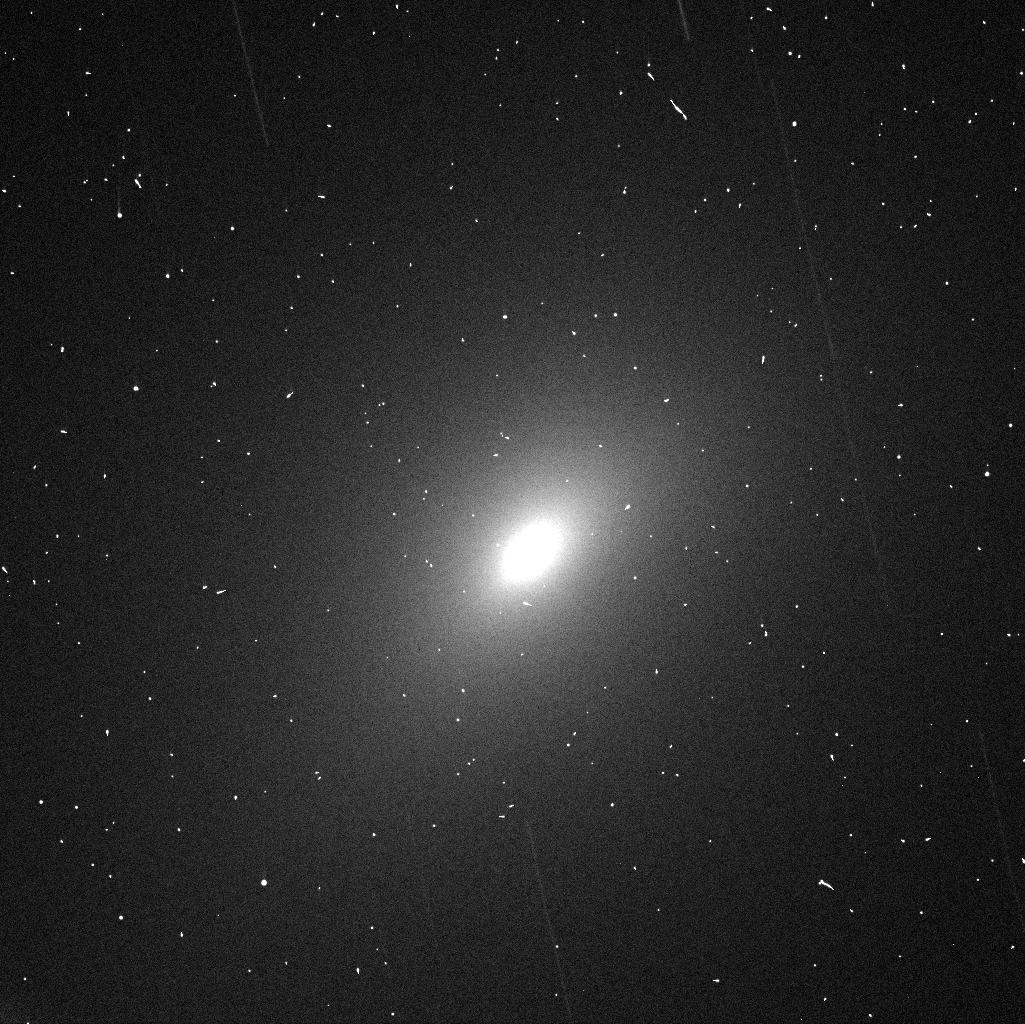
Target: 252P-3
Instrument: WFC3/UVIS
Filter: F625W
Exposure: 1 min
Observation ID: icvbb2emq

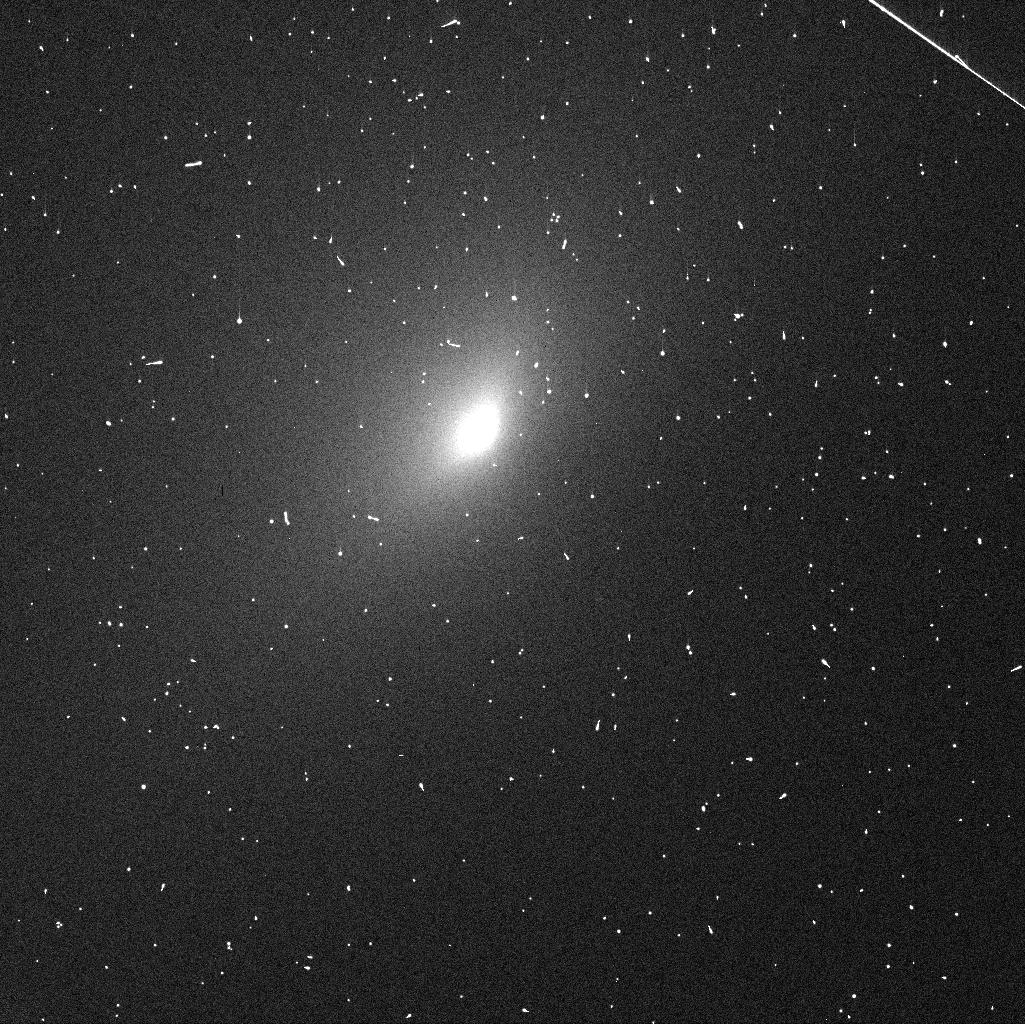
Target: 252P-1
Instrument: WFC3/UVIS
Filter: F625W
Exposure: 1 min
Observation ID: icvb12csq

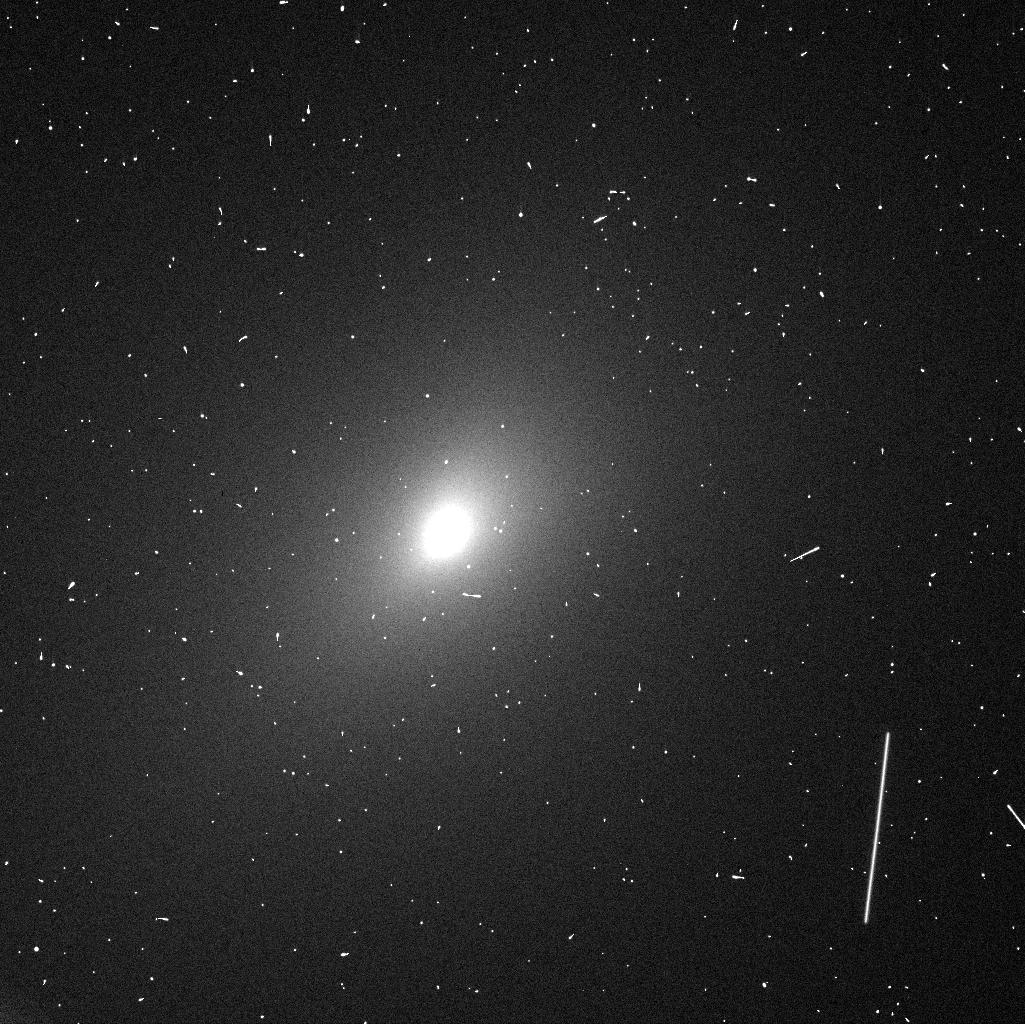
Target: 252P-3
Instrument: WFC3/UVIS
Filter: F555W
Exposure: 1 min
Observation ID: icvbb4g2q

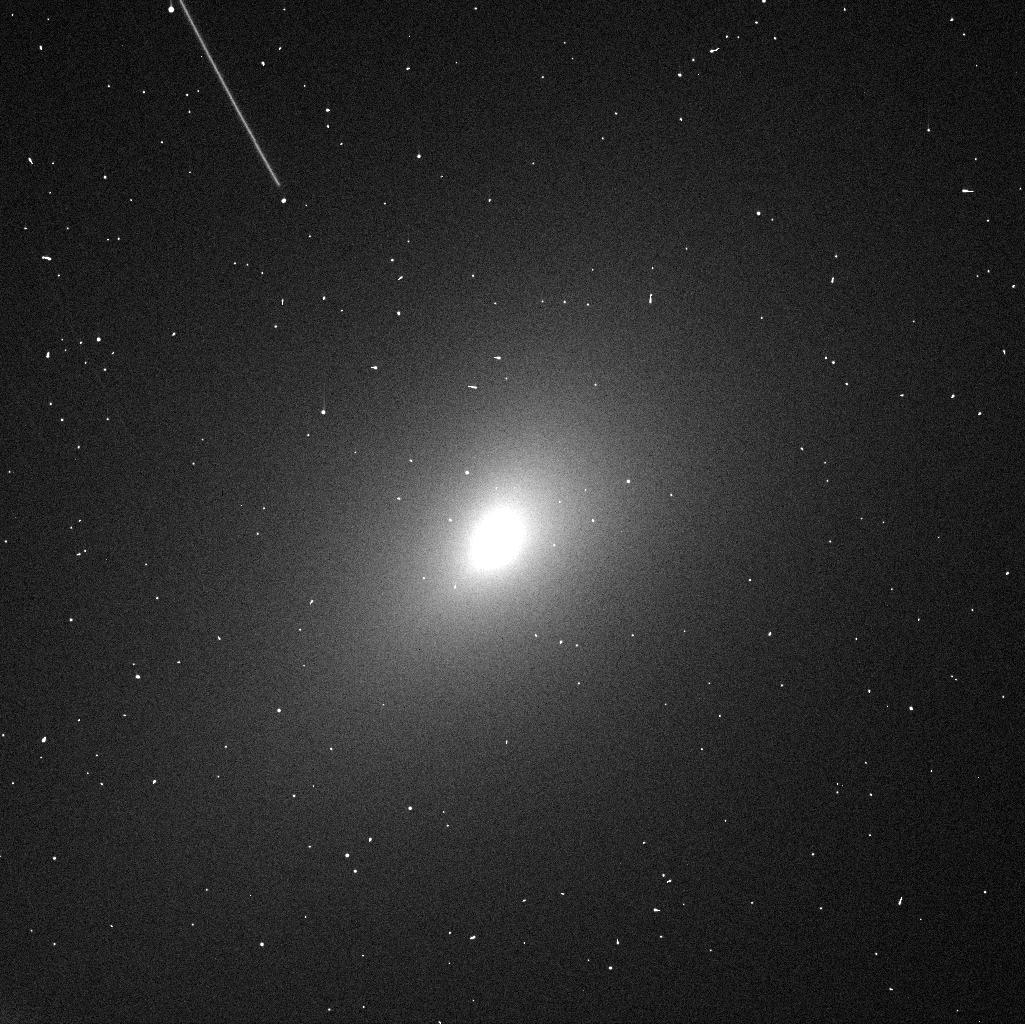
Target: 252P-3
Instrument: WFC3/UVIS
Filter: F625W
Exposure: 1 min
Observation ID: icvbb4fsq

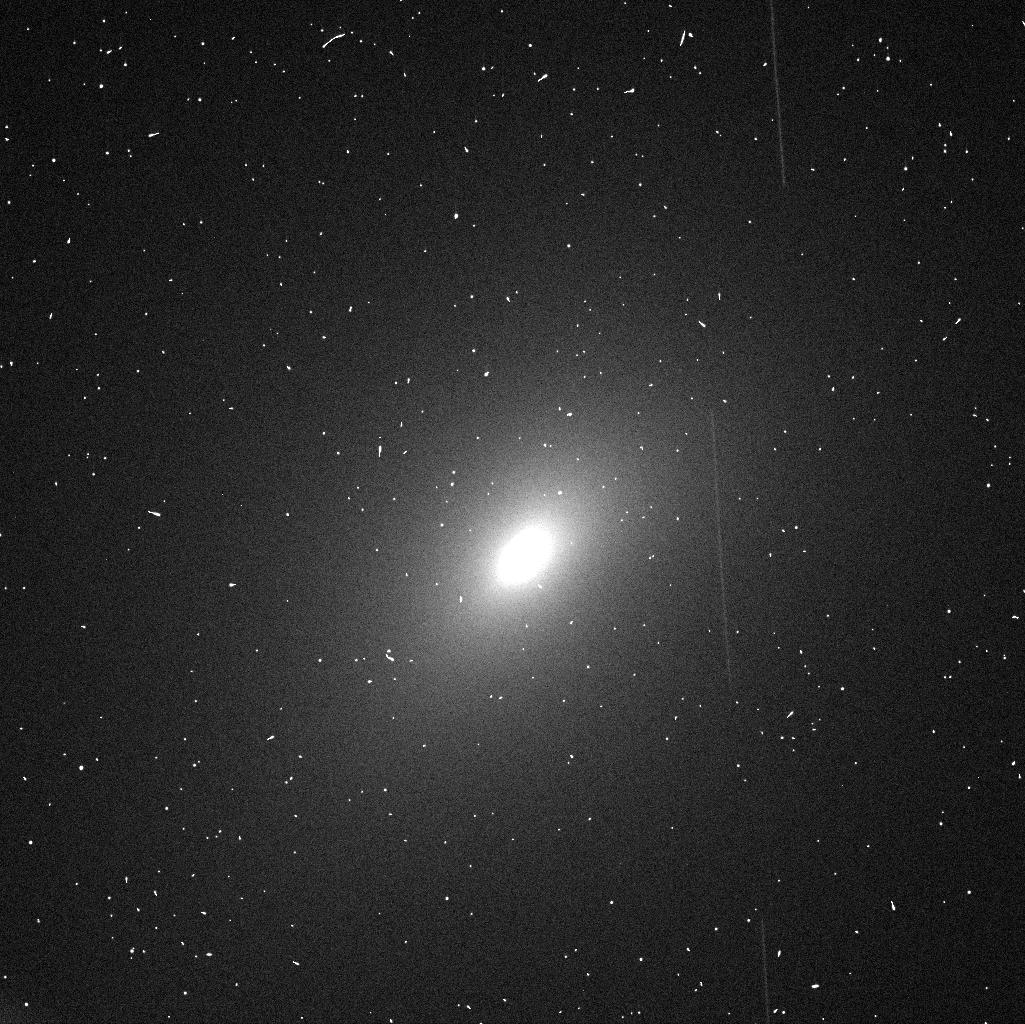
Target: 252P-3
Instrument: WFC3/UVIS
Filter: F555W
Exposure: 1 min
Observation ID: icvbb2epq

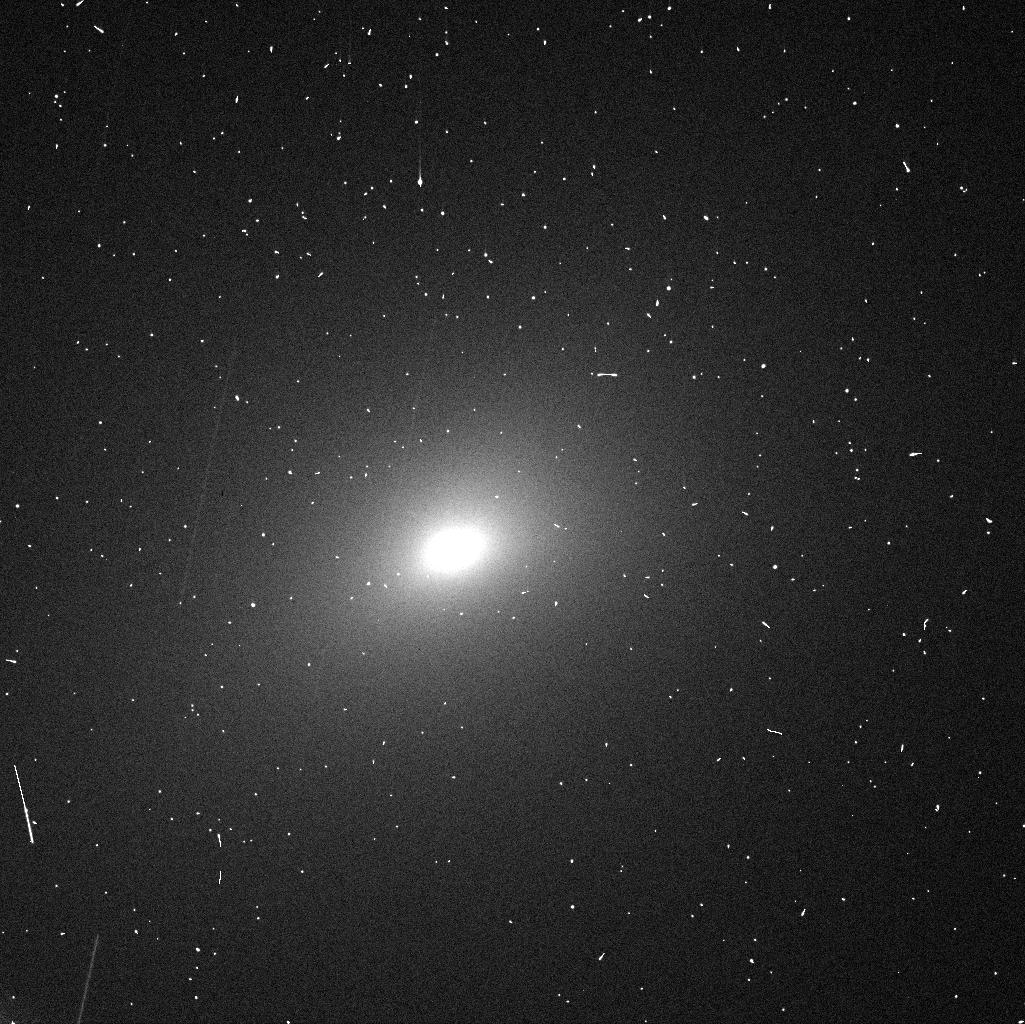
Target: 252P-3
Instrument: WFC3/UVIS
Filter: F555W
Exposure: 1 min
Observation ID: icvbb5h1q

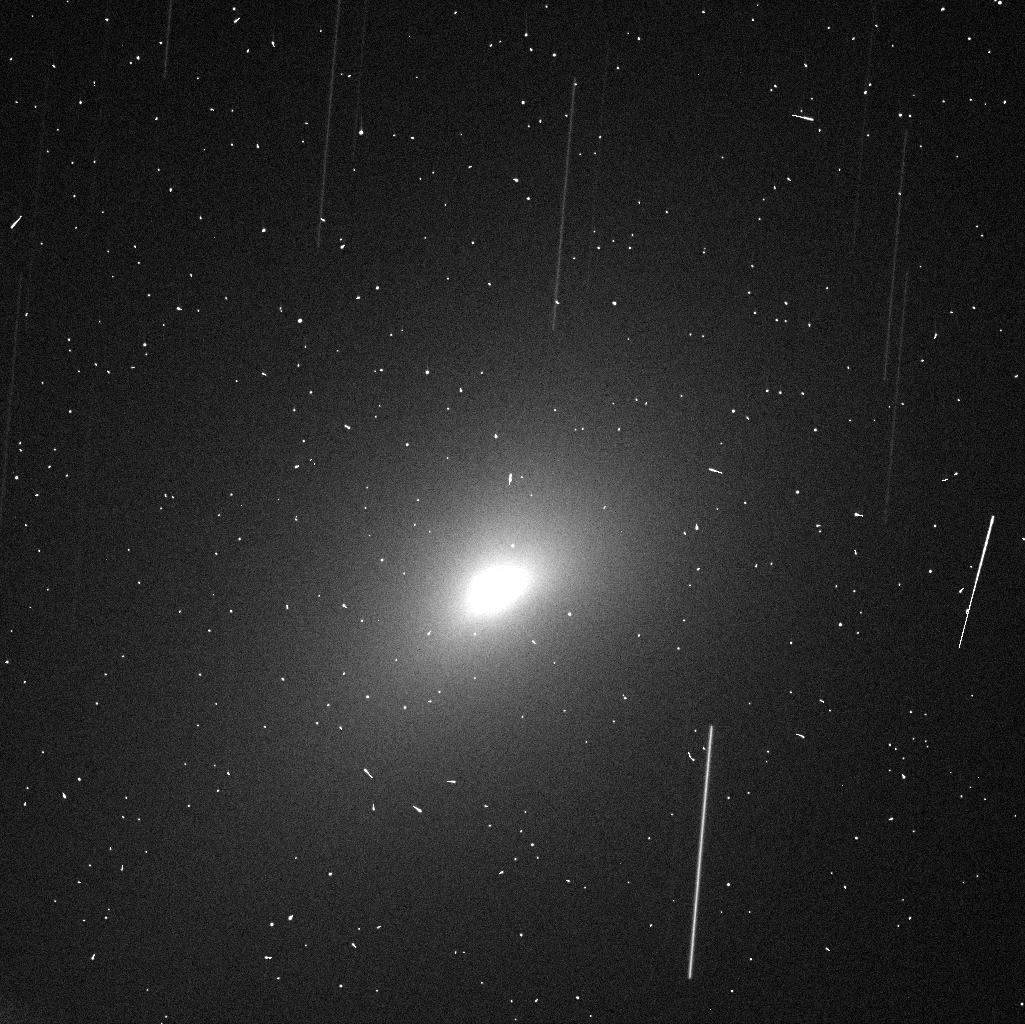
Target: 252P-3
Instrument: WFC3/UVIS
Filter: F625W
Exposure: 1 min
Observation ID: icvbb1ebq

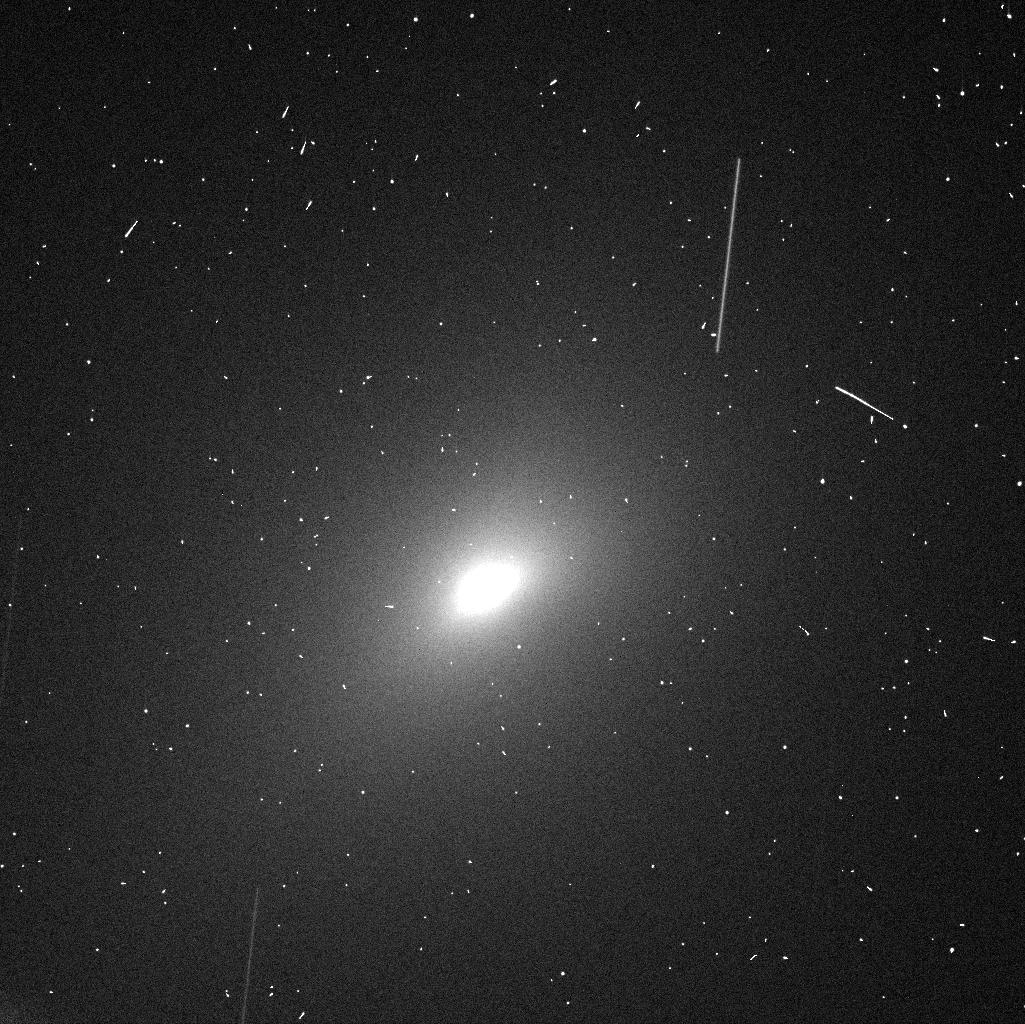
Target: 252P-3
Instrument: WFC3/UVIS
Filter: F555W
Exposure: 1 min
Observation ID: icvbb1edq

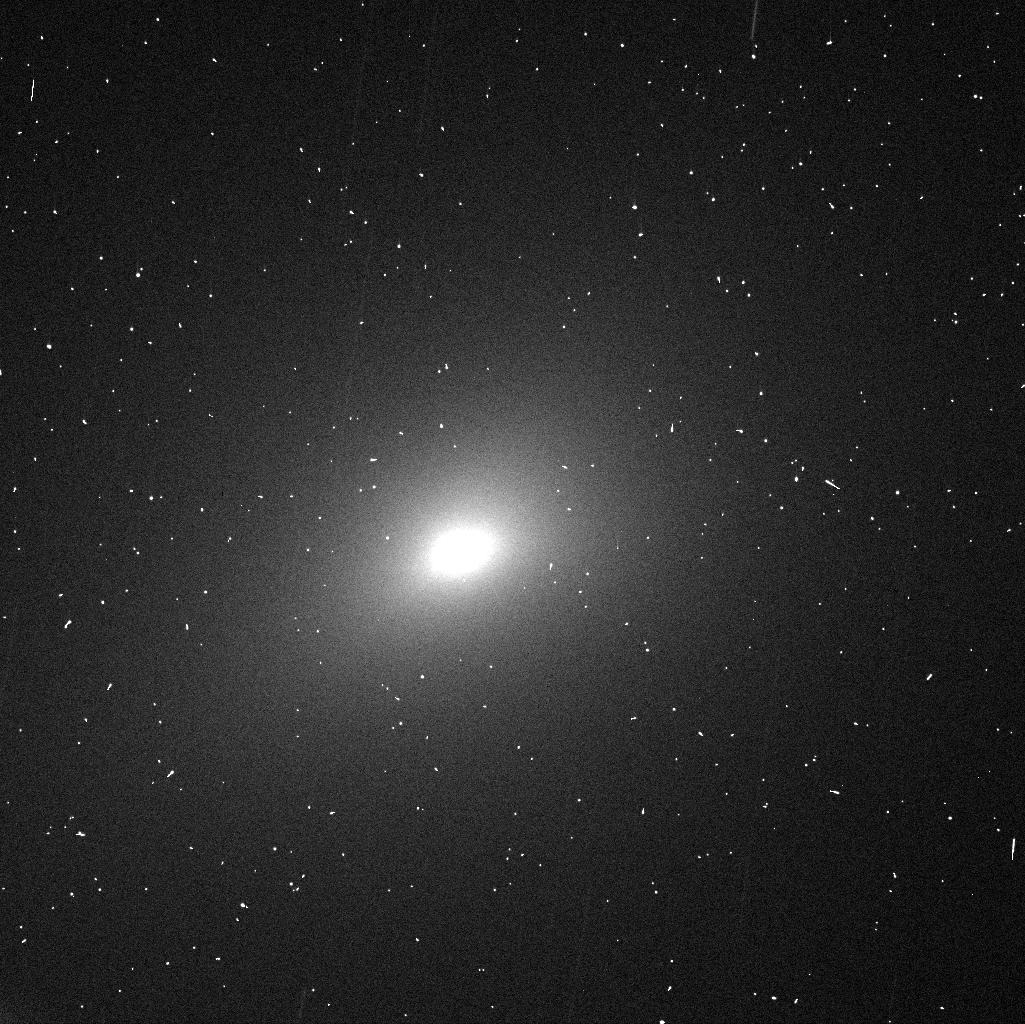
Target: 252P-3
Instrument: WFC3/UVIS
Filter: F625W
Exposure: 1 min
Observation ID: icvbb5h0q

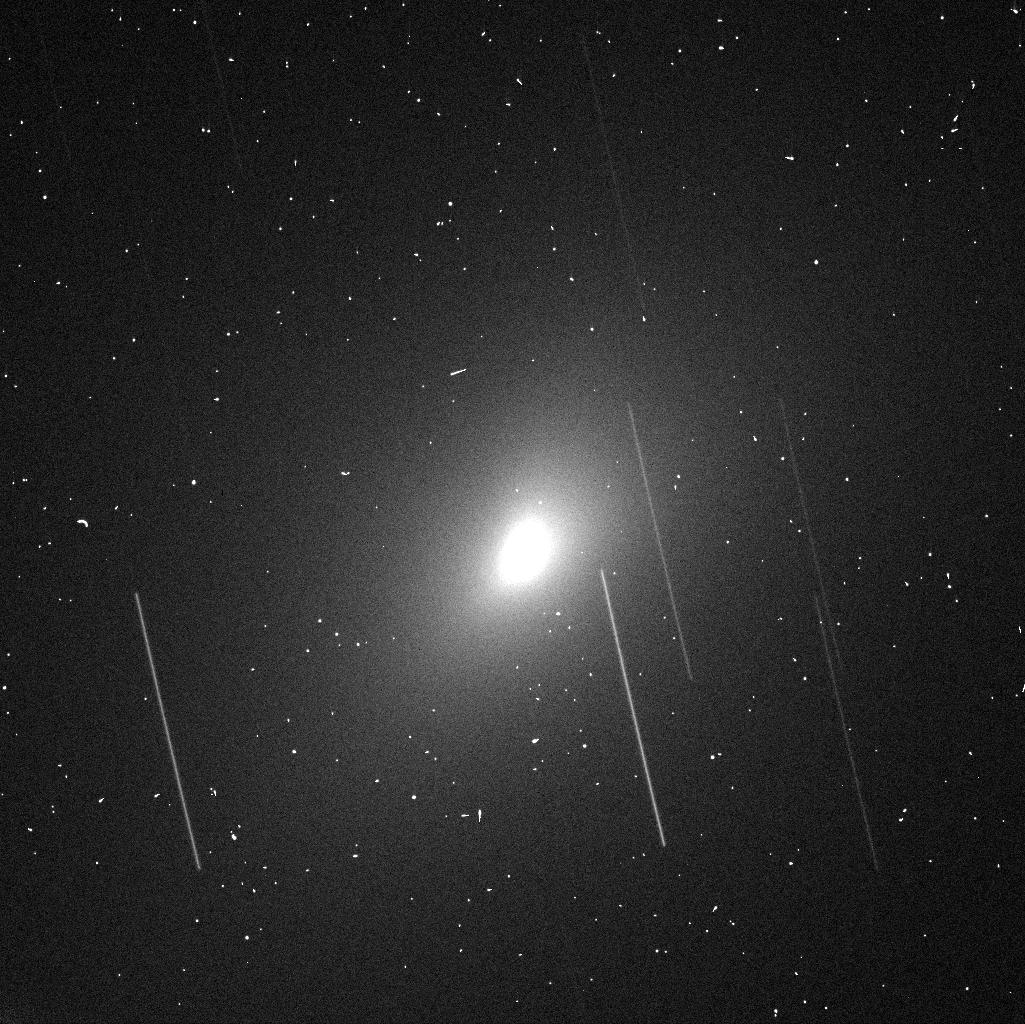
Target: 252P-3
Instrument: WFC3/UVIS
Filter: F625W
Exposure: 1 min
Observation ID: icvbb3f4q

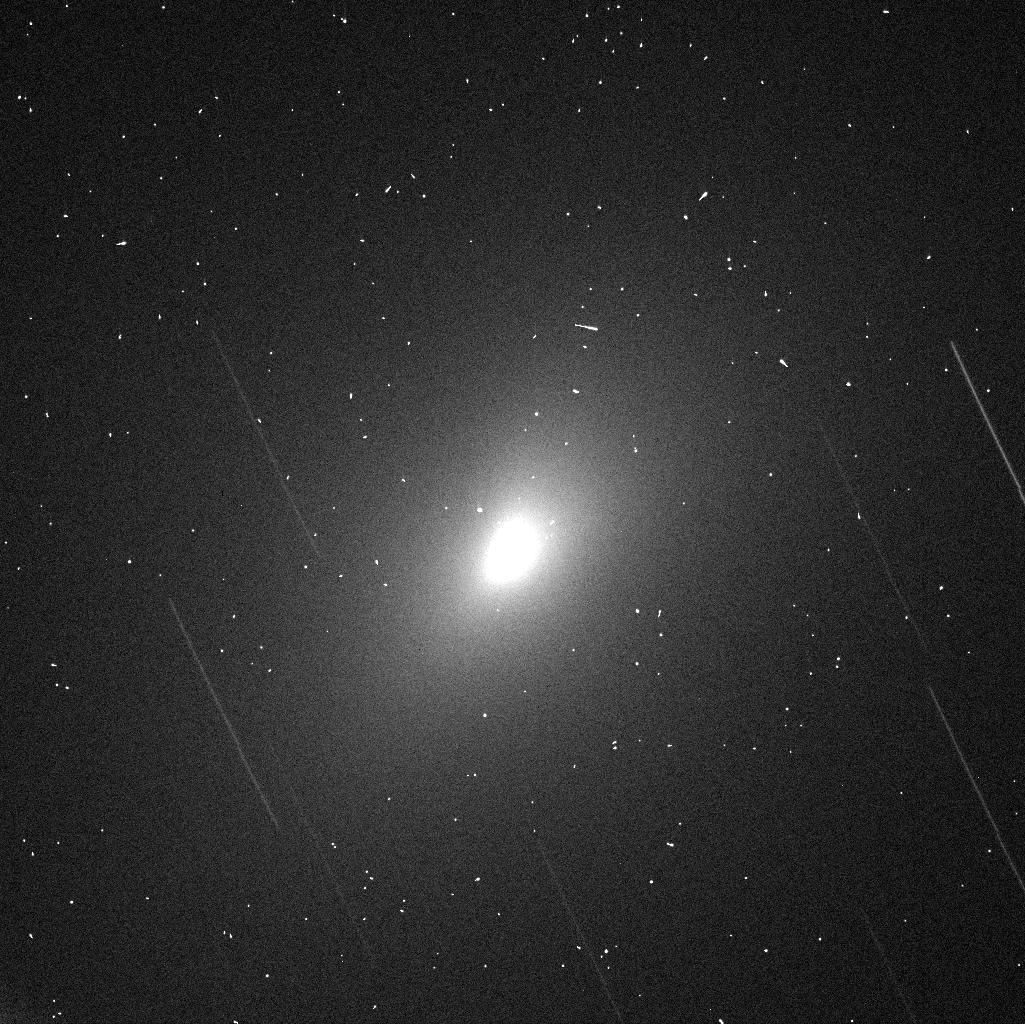
Target: 252P-3
Instrument: WFC3/UVIS
Filter: F555W
Exposure: 1 min
Observation ID: icvbb3f2q

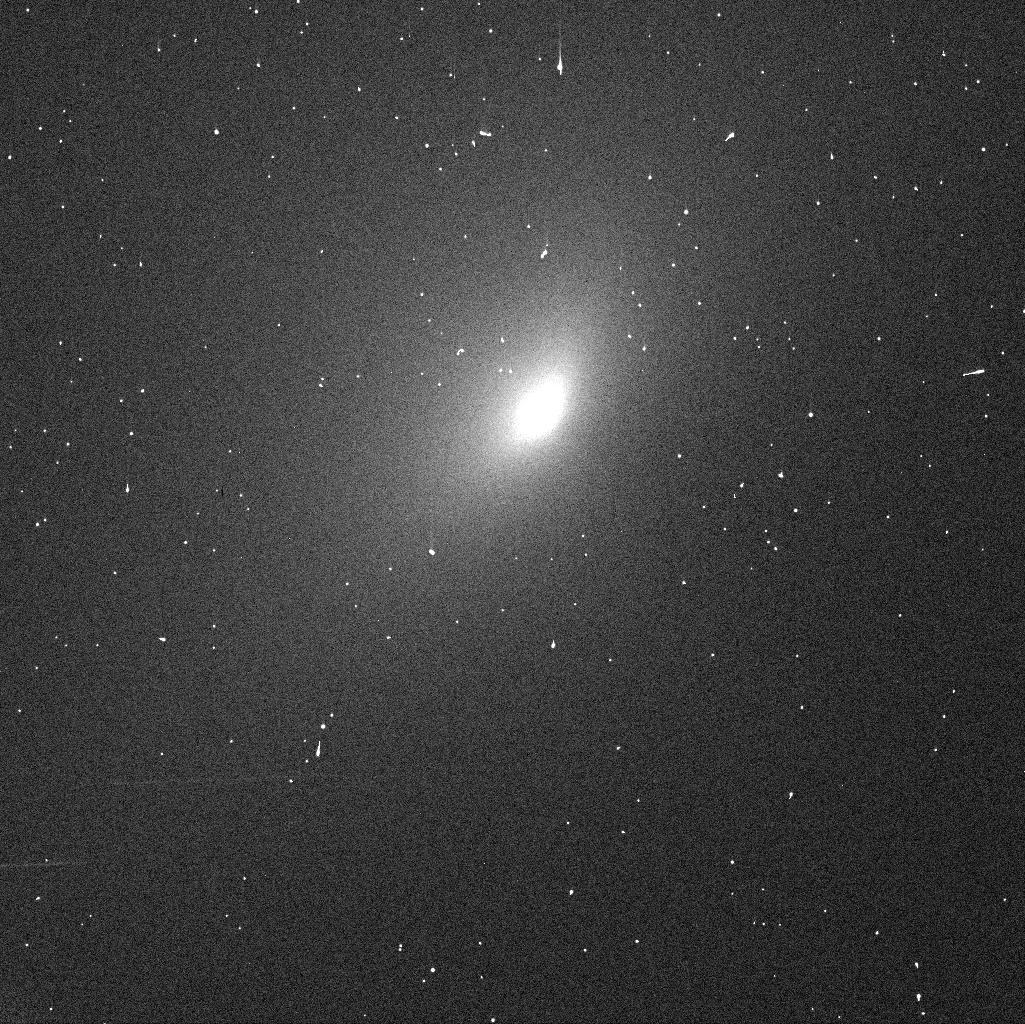
Target: 252P-1
Instrument: WFC3/UVIS
Filter: F555W
Exposure: 1 min
Observation ID: icvb12d1q

Born Small or Gone Small - Determining the Evolutionary State of Comet 252P/LINEAR during its Close Approach to Earth (PI: Li, Jian-Yang)

Comet 252P/LINEAR will have a close encounter with the Earth at 0.0357 AU in March 21, 2016, providing us with a rare opportunity to characterize the nucleus of this potentially unusual comet. Based on the very limited data available, 252P probably has one of the smallest nuclei of all known Jupiter-family comets (JFCs). The primordial size distribution of comets should represent the size distribution of cometesimals during the planetary formation processes. However, the JFC population is expected to be highly evolved, especially at the small-size end. Our goal is to ascertain whether the small size of 252P is primordial and representing the small size end of cometesimals, or highly evolved and represents the end state of a JFC's life. A few other processes related to the evolution of JFCs can also be tested by the characteristics of the nucleus of 252P including its size, shape, and the dust features near the nucleus. The high spatial resolution of WFC3/UVIS, with a projected pixel scale of 1 km/pixel at the comet during the encounter, is critical for this measurement. We request six HST orbits to image the comet with WFC3/UVIS during the close approach.